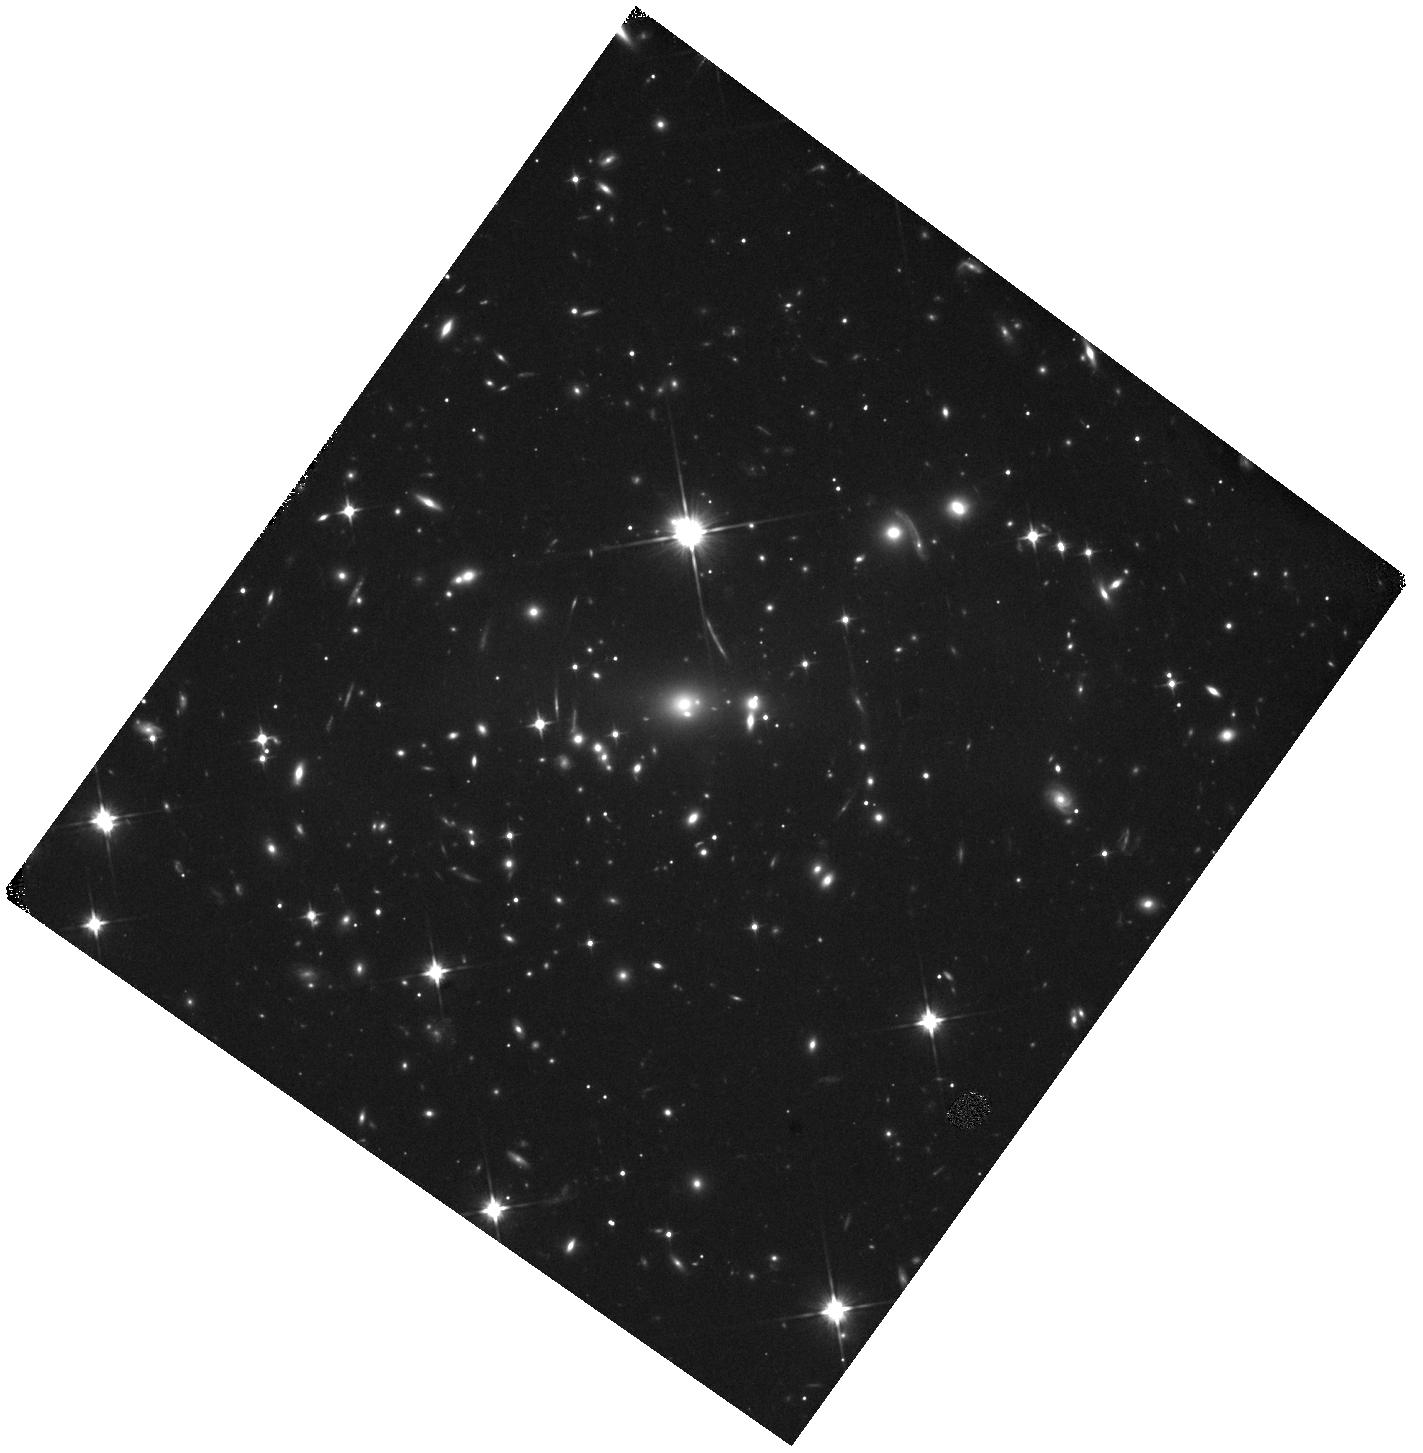
Target: SMACS0723-GLSN-1. Instrument: WFC3/IR. Filter: F110W. Exposure: 20 min. Observation ID: hst_18297_01_wfc3_ir_f110w_ift801

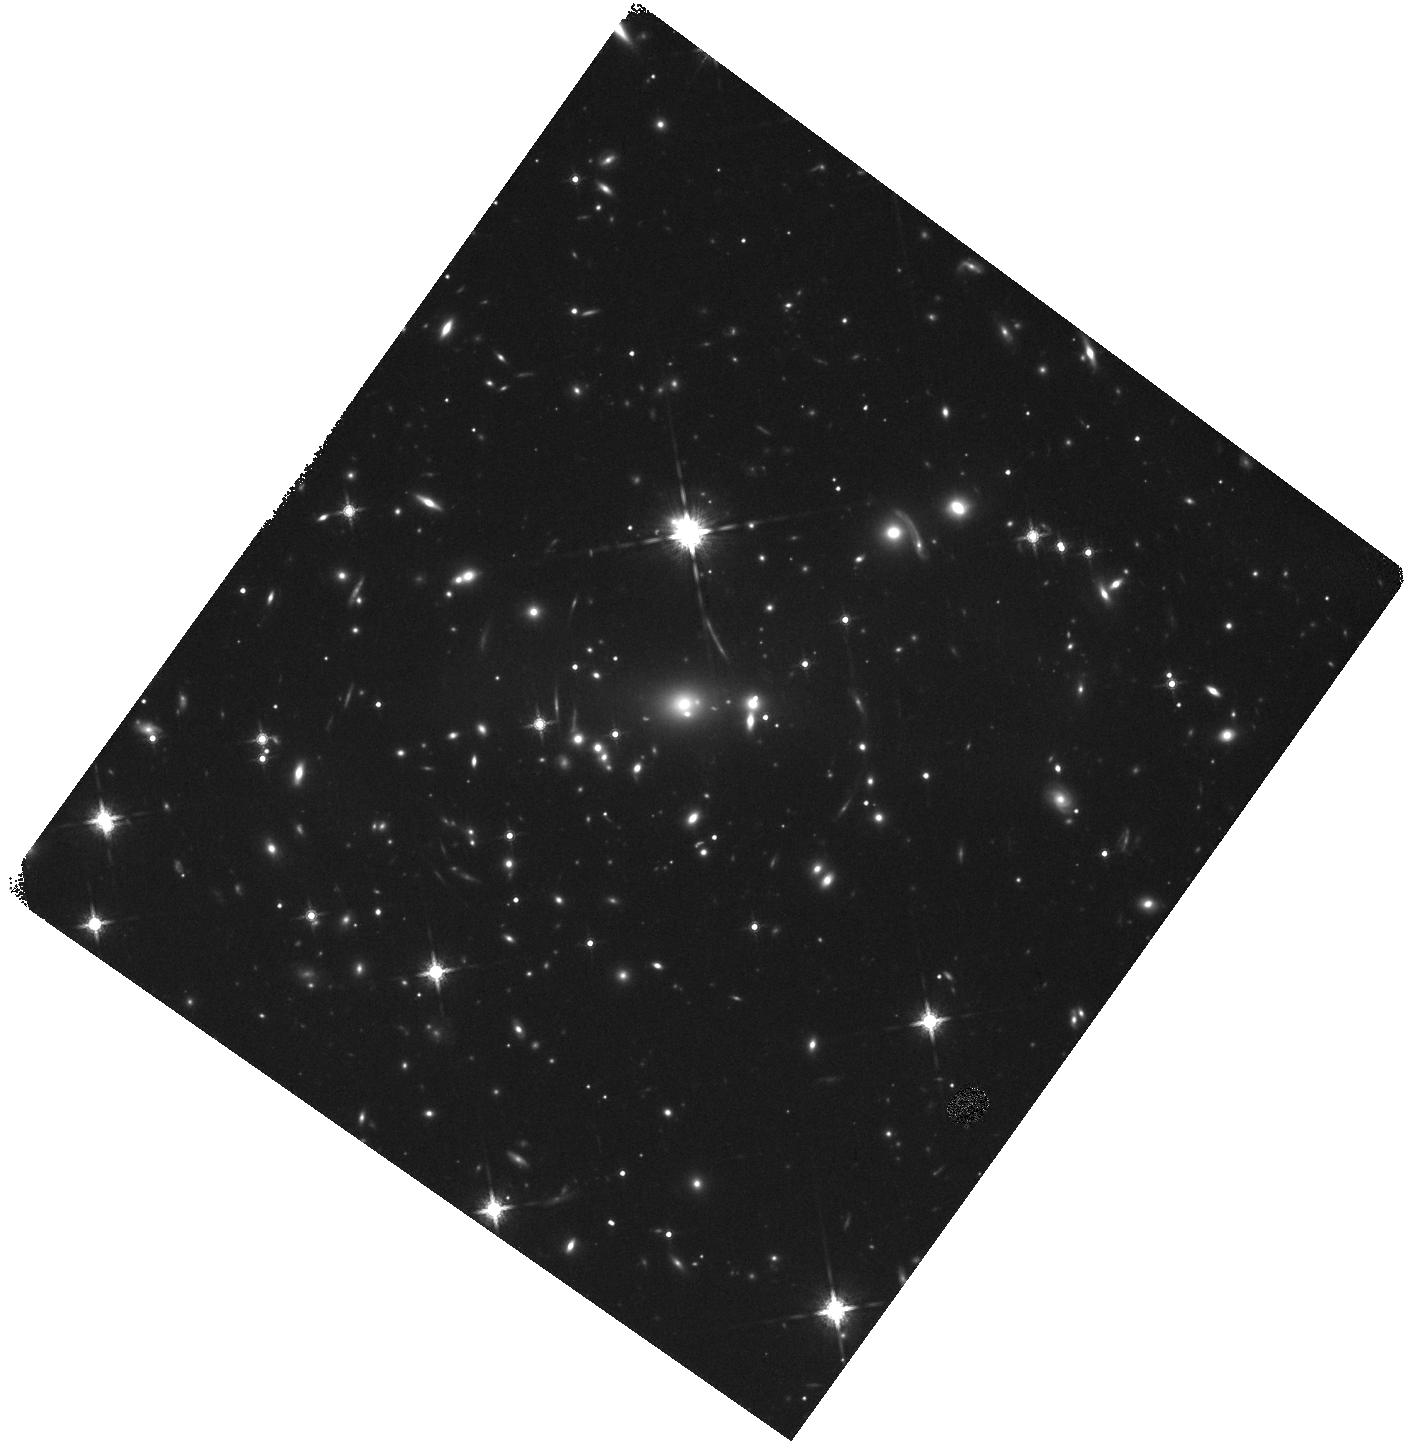
Target: SMACS0723-GLSN-1. Instrument: WFC3/IR. Filter: F160W. Exposure: 20 min. Observation ID: hst_18297_01_wfc3_ir_f160w_ift801

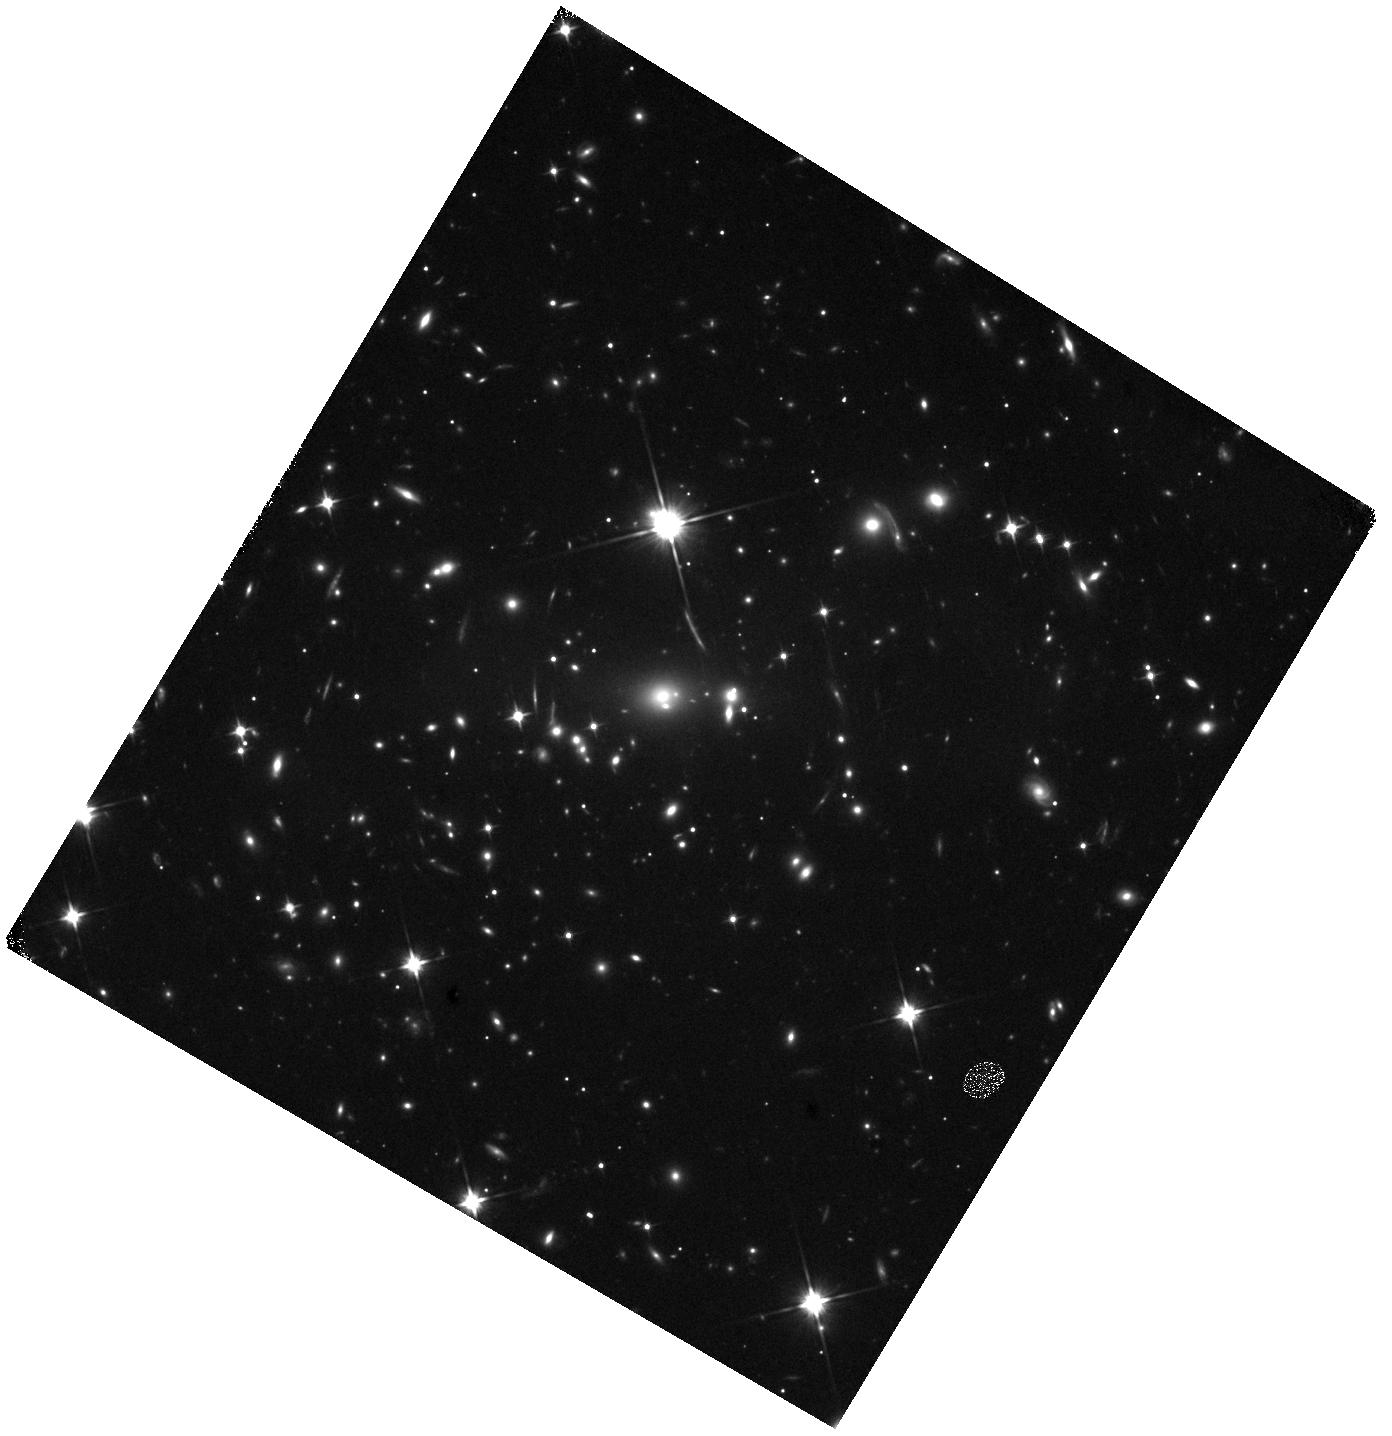
Target: SMACS0723-GLSN-1. Instrument: WFC3/IR. Filter: F110W. Exposure: 20 min. Observation ID: hst_18297_02_wfc3_ir_f110w_ift802

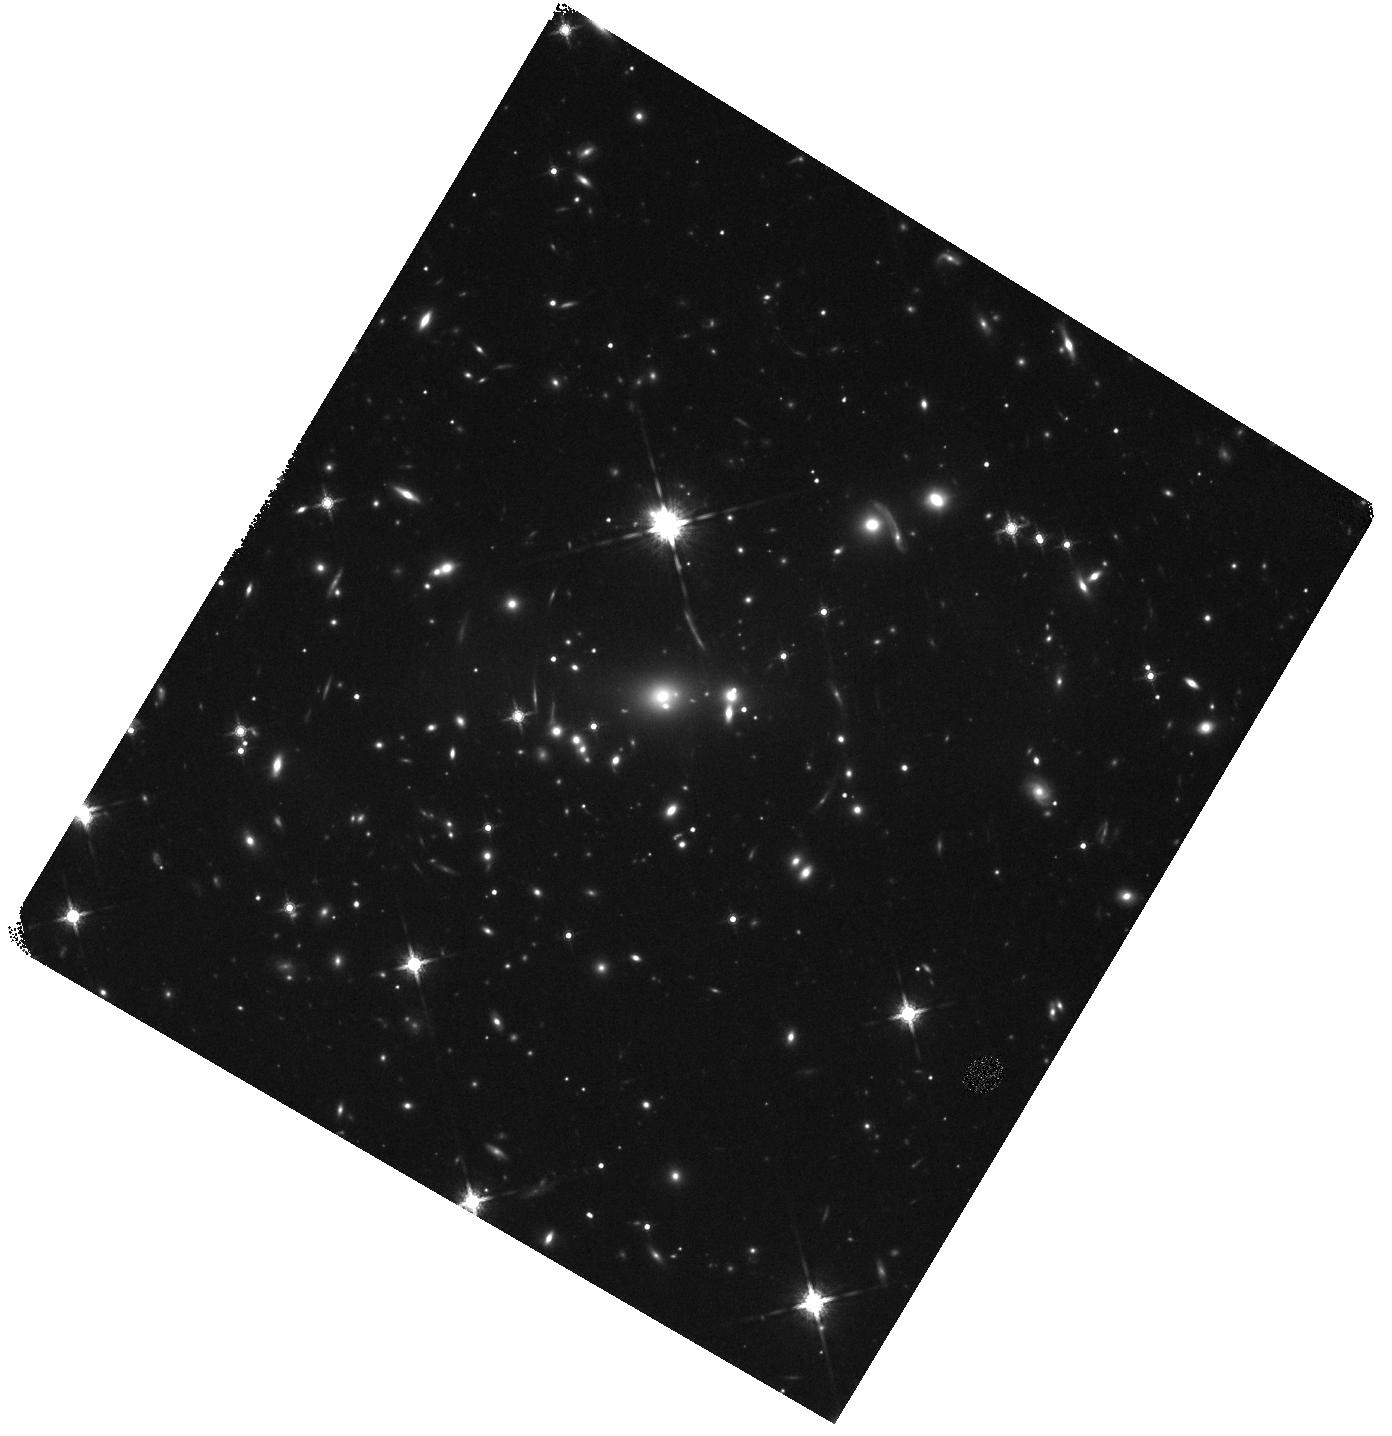
Target: SMACS0723-GLSN-1. Instrument: WFC3/IR. Filter: F160W. Exposure: 20 min. Observation ID: hst_18297_02_wfc3_ir_f160w_ift802

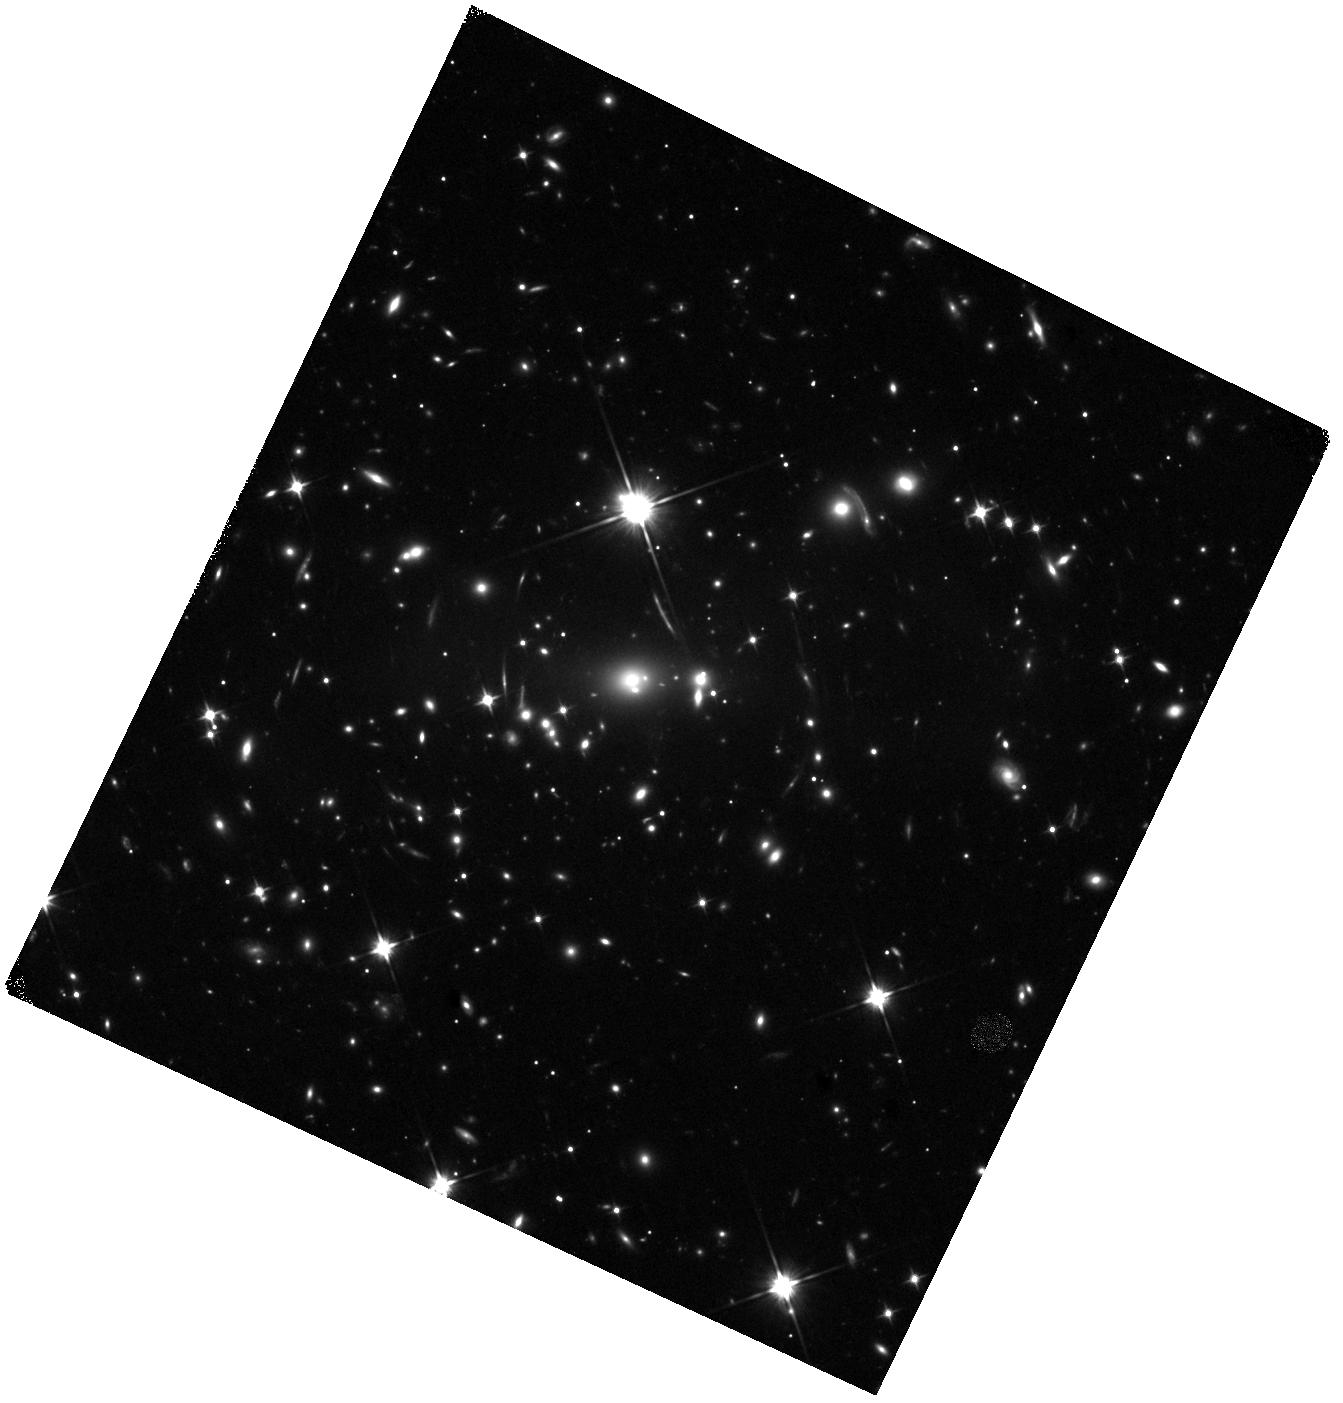
Target: SMACS0723-GLSN-1. Instrument: WFC3/IR. Filter: F110W. Exposure: 40 min. Observation ID: hst_18297_03_wfc3_ir_f110w_ift803

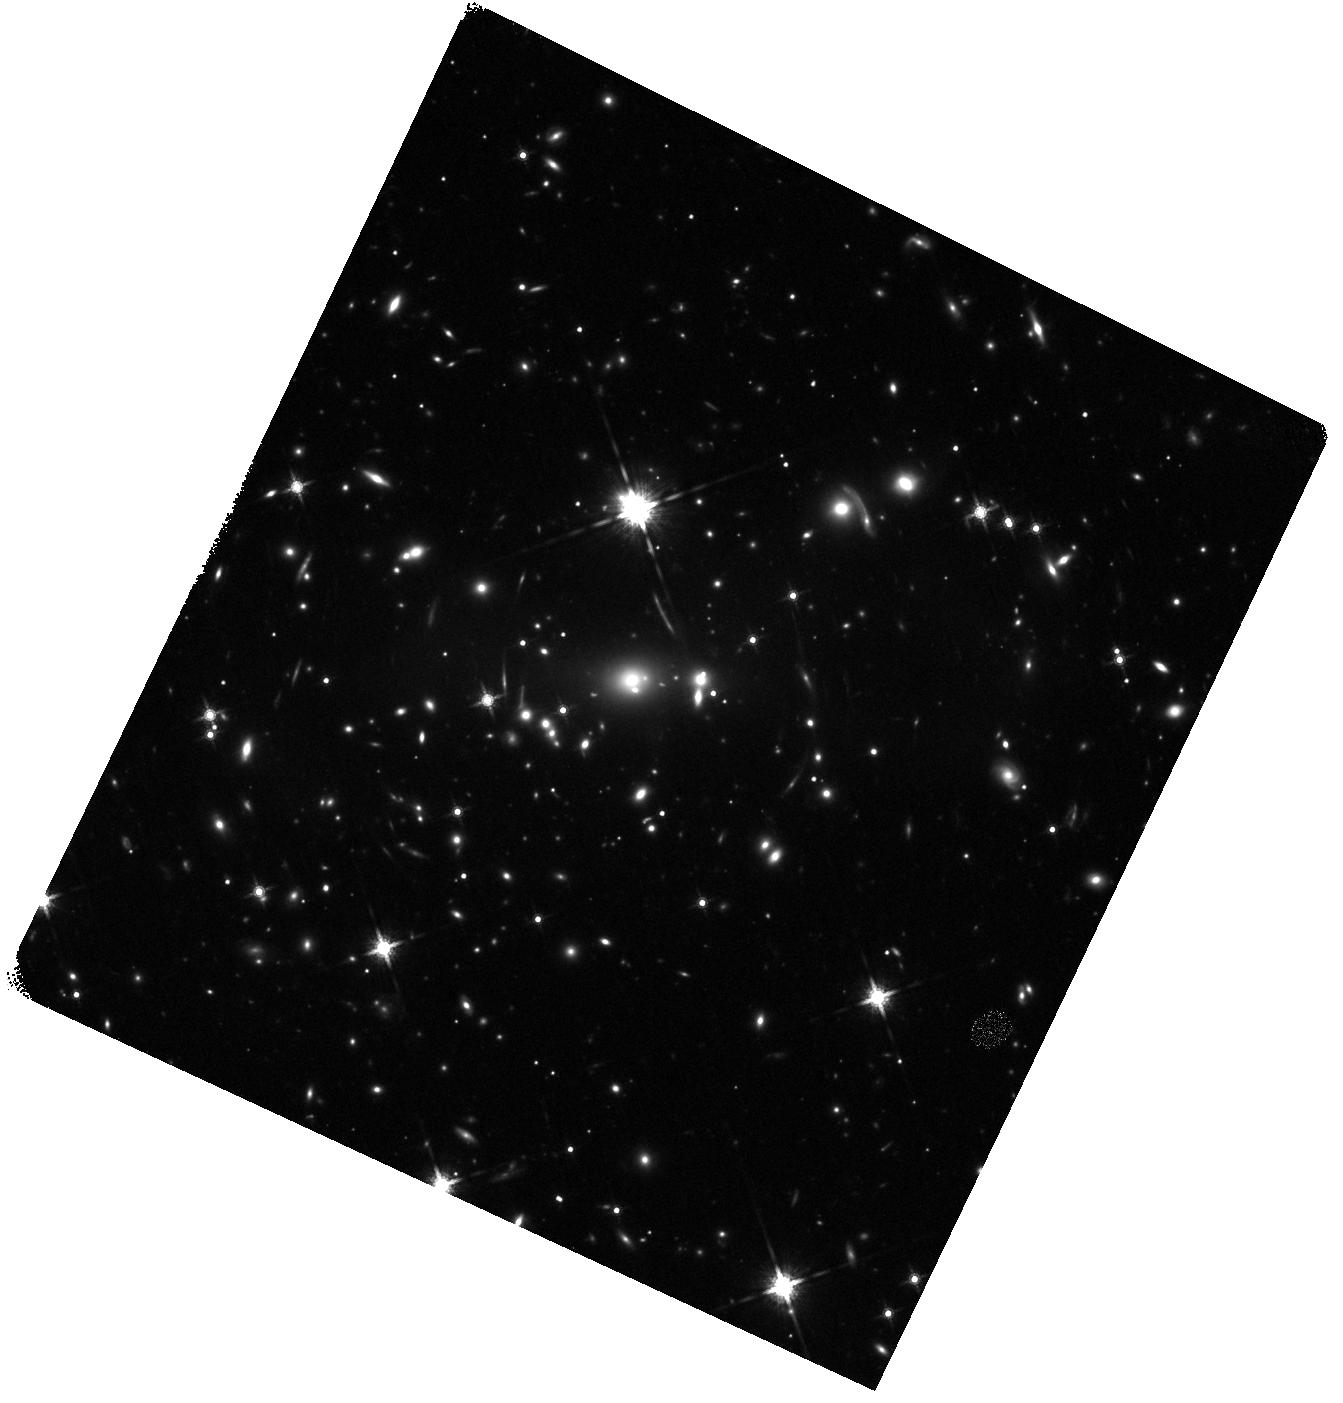
Target: SMACS0723-GLSN-1. Instrument: WFC3/IR. Filter: F160W. Exposure: 40 min. Observation ID: hst_18297_03_wfc3_ir_f160w_ift803

Taking aim at Precision Cosmology with SN Atalanta (PI: Agrawal, Aadya)

A multiply imaged supernova, SN Atalanta, has been discovered in JWST/NIRCam imaging of the galaxy cluster SMACS J0723.3-7327 - the iconic Early Release Observation deep field. Two images are currently visible at ~25x magnification, with a model-predicted time delay of 20-30 observer-frame days. Available photometry is consistent with a Type IIP SN near the end of its plateau, a phase whose sharp subsequent decline is well suited to precise time-delay measurement. However, the extremely faint host galaxy (~29.5 mag) has no spectroscopic redshift, and the SN classification remains photometric. Both are required to convert the time delay into a measurement of H0. We request 4 HST orbits and 3.3 hours of JWST time to obtain multi-epoch imaging of the post-plateau drop-off and a single NIRSpec PRISM spectrum for redshift and classification. With existing lens models anchored by deep multi-facility coverage of this cluster, we estimate a ~5-10% H0 measurement from this system alone. SN Atalanta is actively fading and will be beyond spectroscopic reach before the next JWST visibility window.